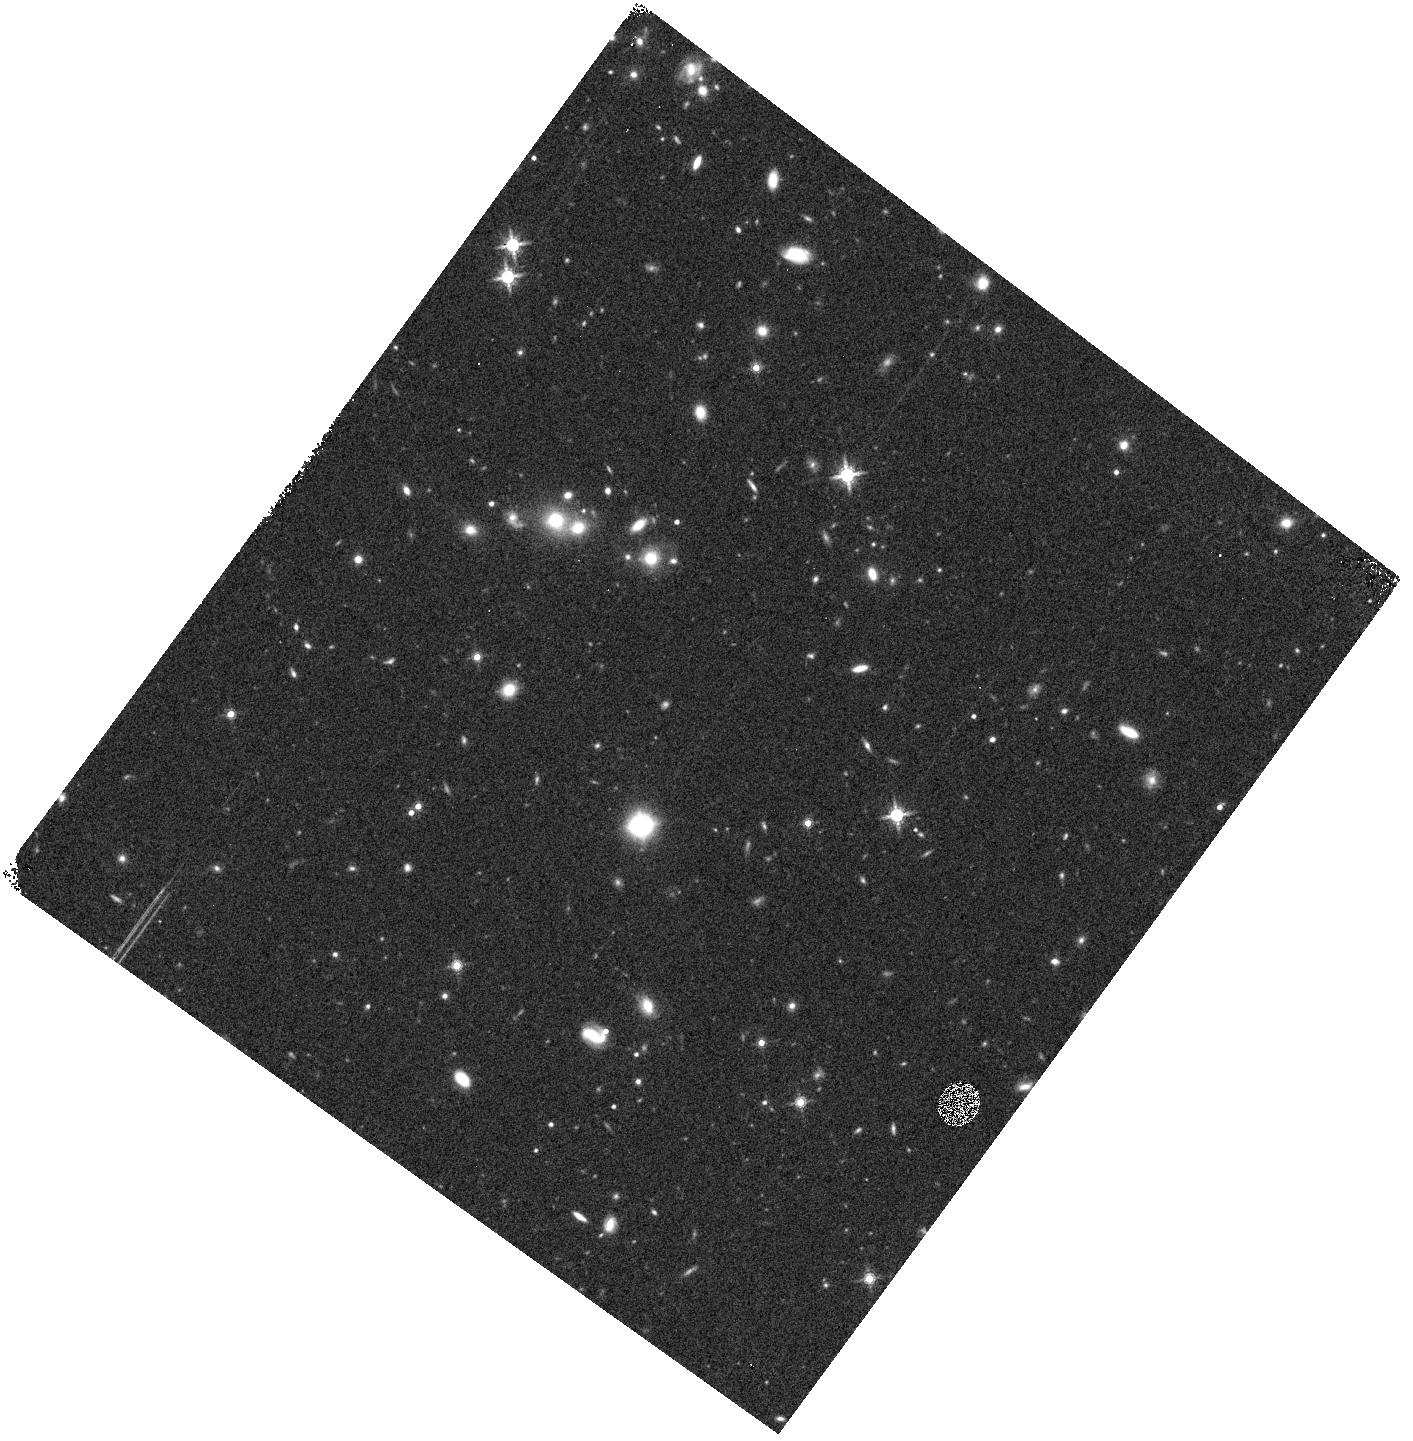
Target: field at RA 59.266°, Dec -48.128°. Instrument: WFC3/IR. Filter: F160W. Exposure: 15 min. Observation ID: hst_15163_i3_wfc3_ir_f160w_idnci3

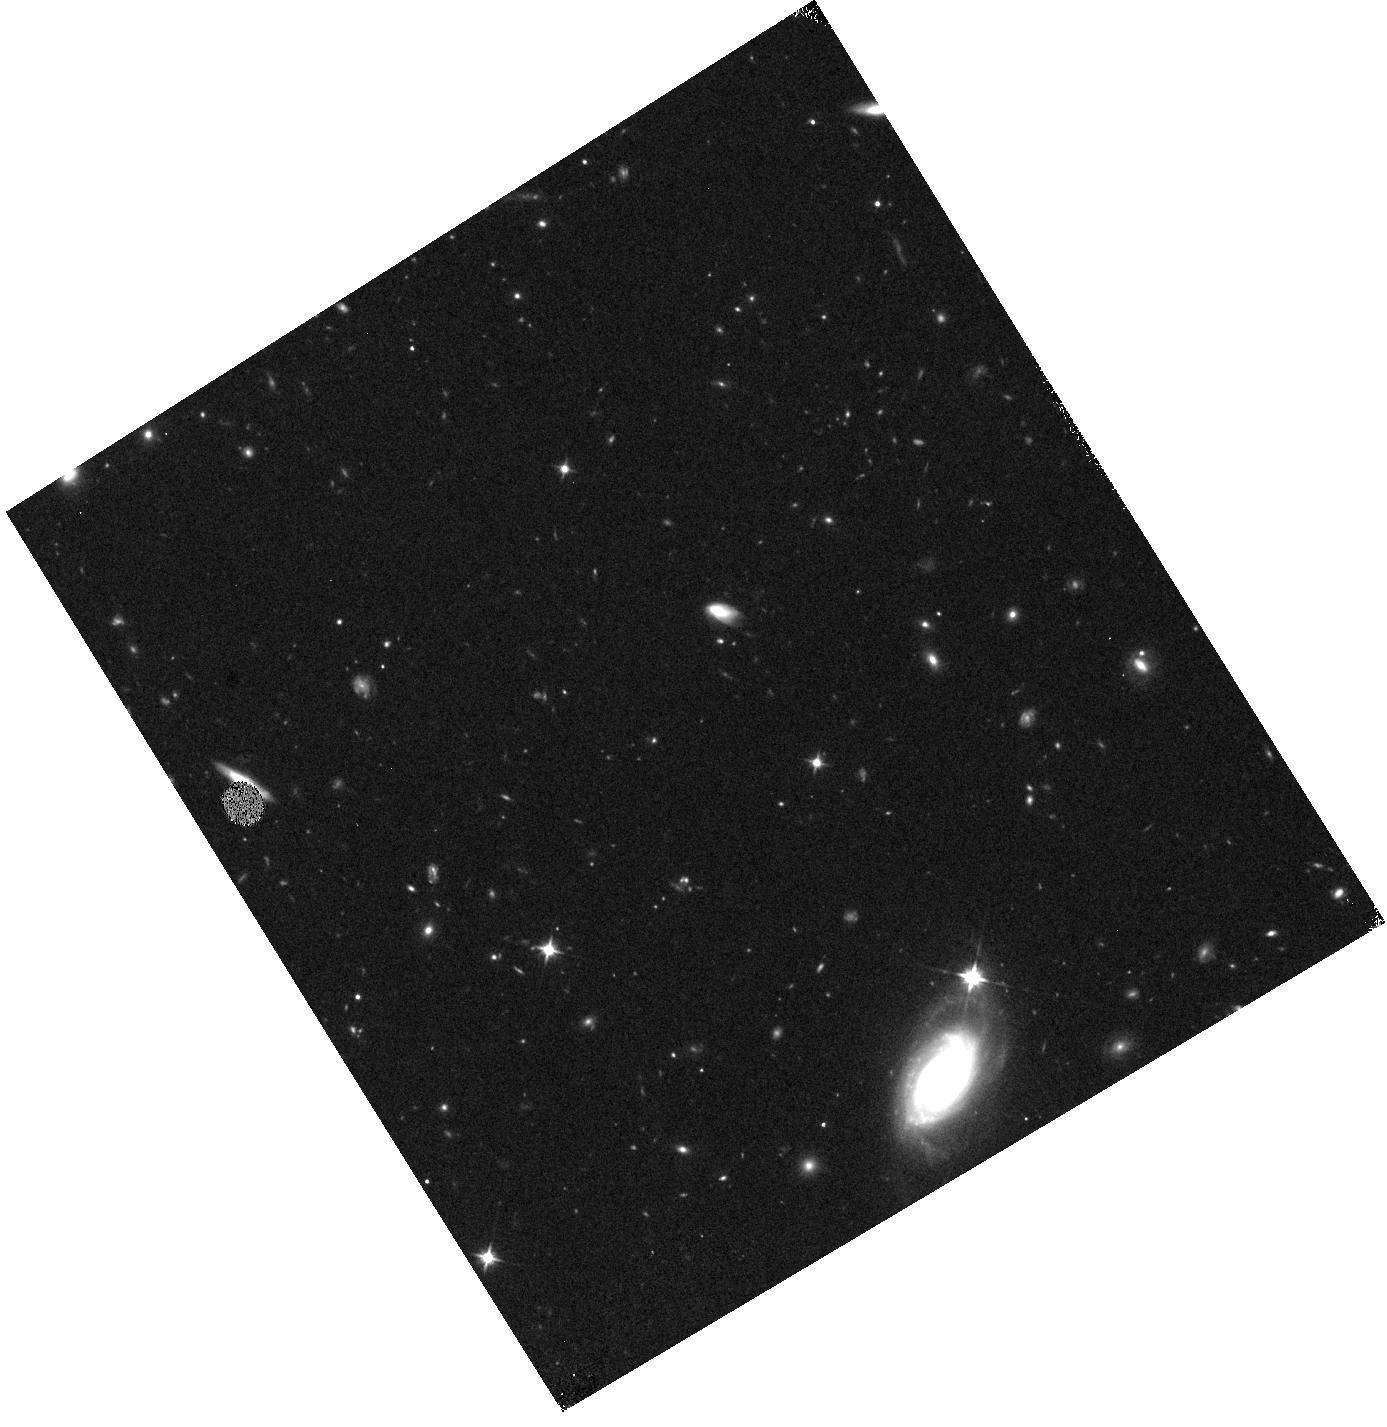
Target: field at RA 28.675°, Dec -7.282°. Instrument: WFC3/IR. Filter: F110W. Exposure: 13 min. Observation ID: hst_15163_f2_wfc3_ir_f110w_idncf2

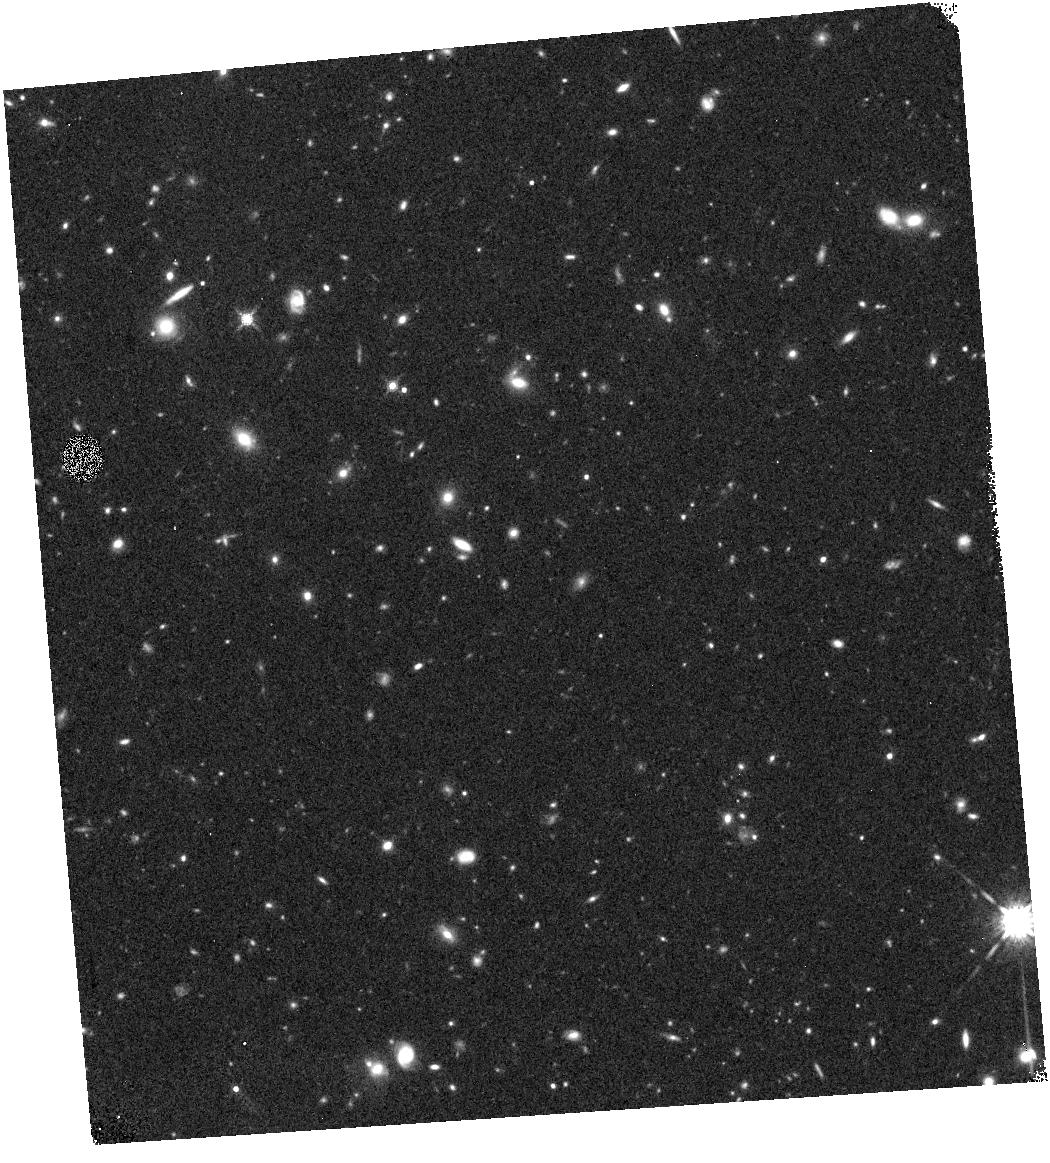
Target: field at RA 19.971°, Dec -20.264°. Instrument: WFC3/IR. Filter: F160W. Exposure: 26 min. Observation ID: hst_15163_e1_wfc3_ir_f160w_idnce1

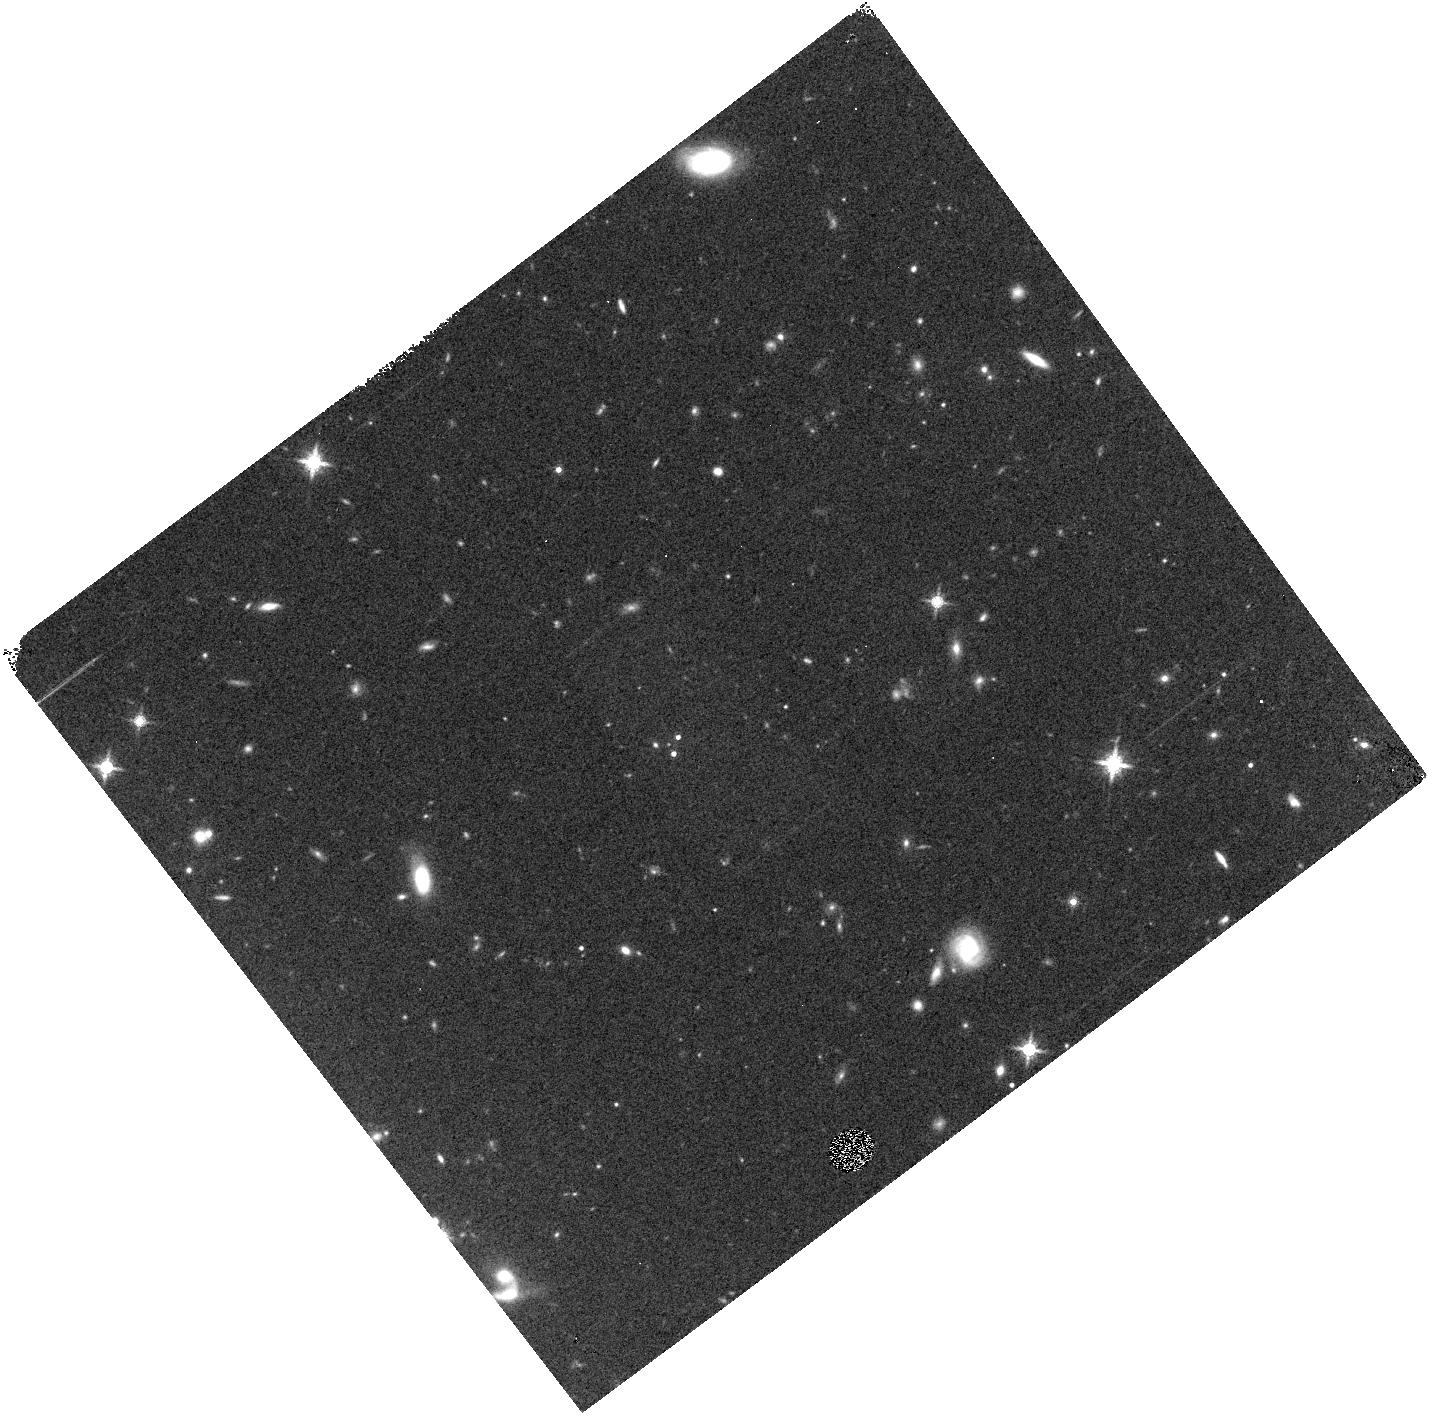
Target: field at RA 65.096°, Dec -56.787°. Instrument: WFC3/IR. Filter: F160W. Exposure: 10 min. Observation ID: hst_15163_j2_wfc3_ir_f160w_idncj2

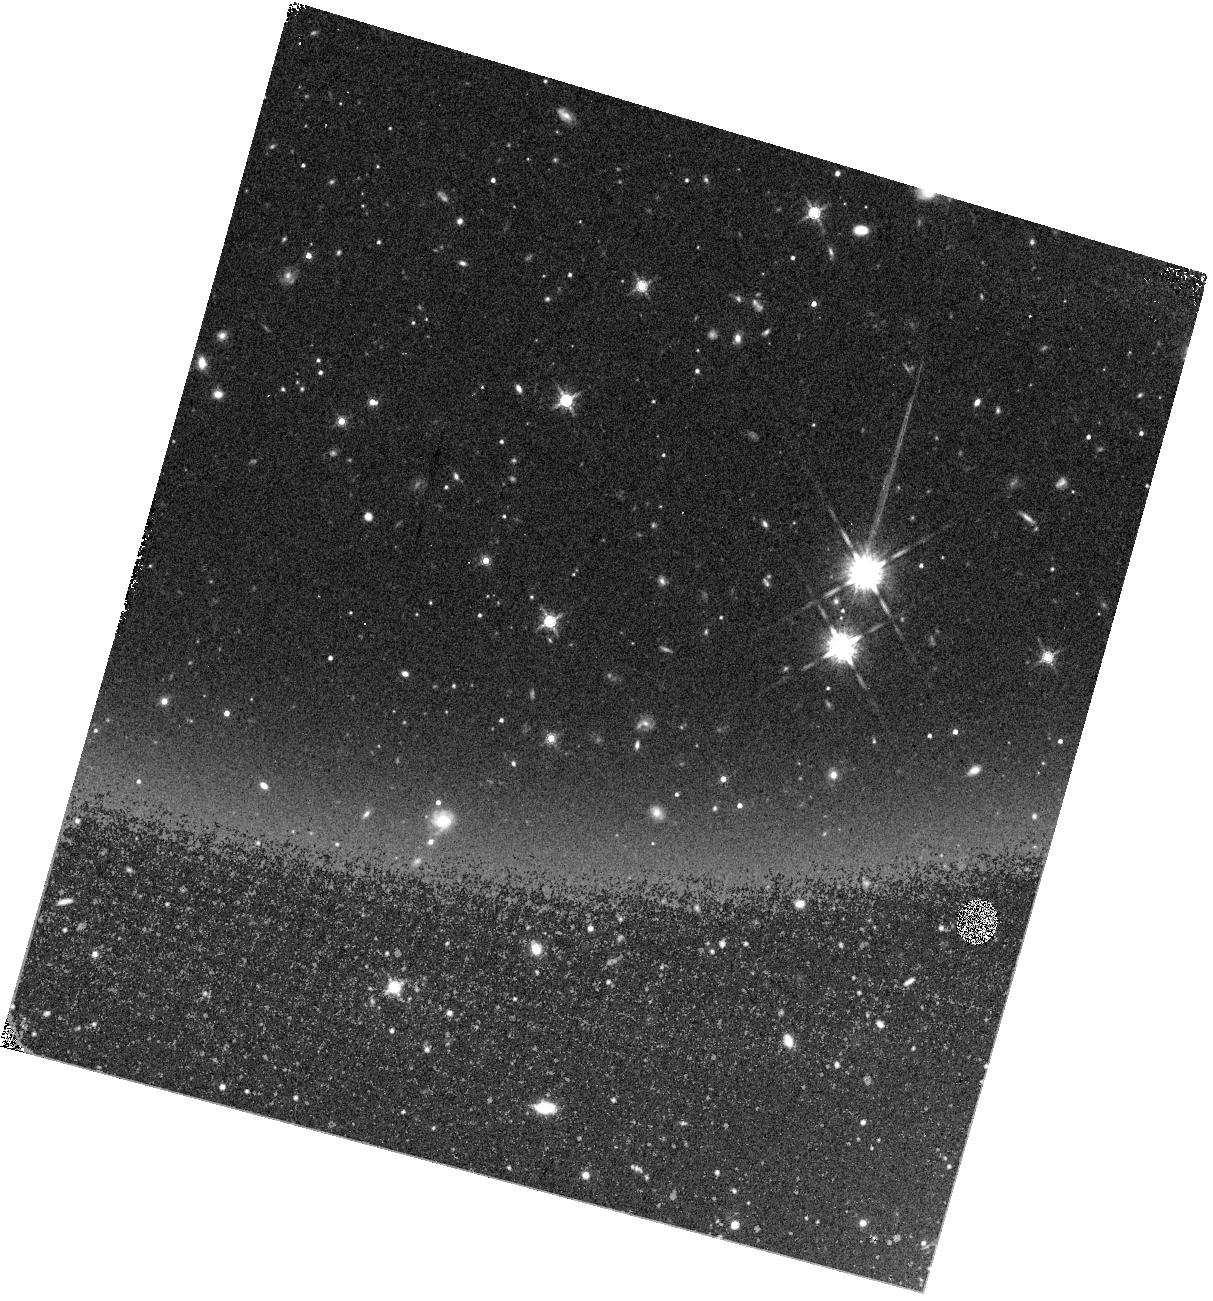
Target: field at RA 73.524°, Dec -61.185°. Instrument: WFC3/IR. Filter: F160W. Exposure: 16 min. Observation ID: hst_15163_k3_wfc3_ir_f160w_idnck3

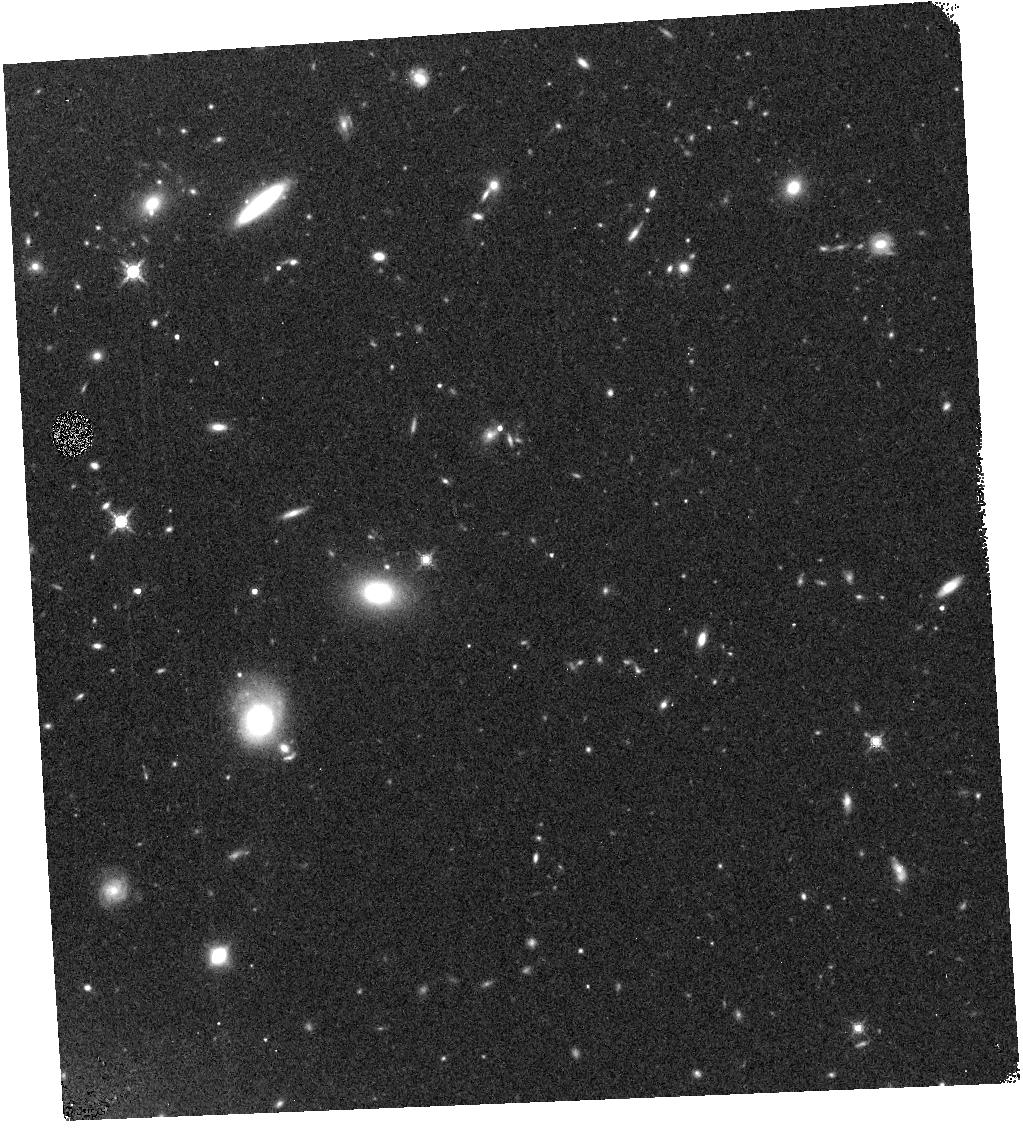
Target: field at RA 347.141°, Dec -53.071°. Instrument: WFC3/IR. Filter: F160W. Exposure: 10 min. Observation ID: hst_15163_n5_wfc3_ir_f160w_idncn5

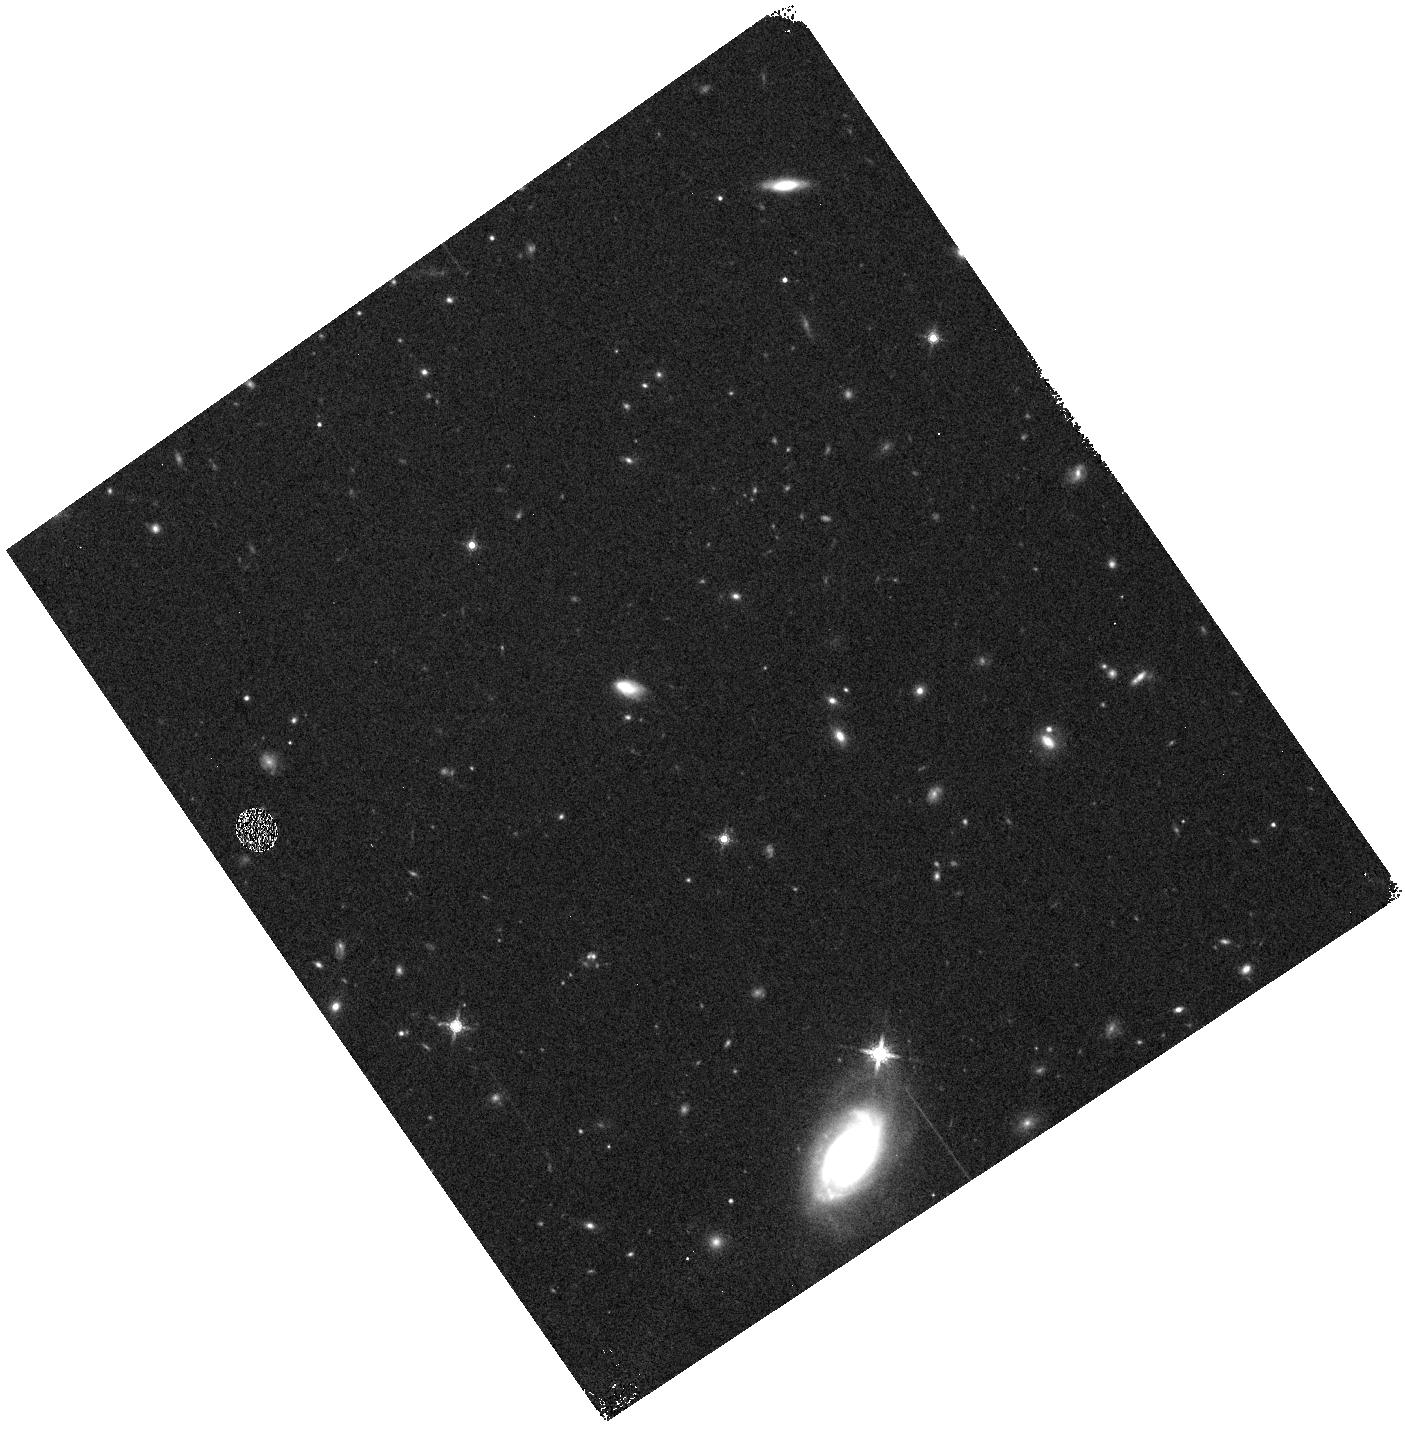
Target: field at RA 28.672°, Dec -7.279°. Instrument: WFC3/IR. Filter: F160W. Exposure: 9 min. Observation ID: hst_15163_f3_wfc3_ir_f160w_idncf3

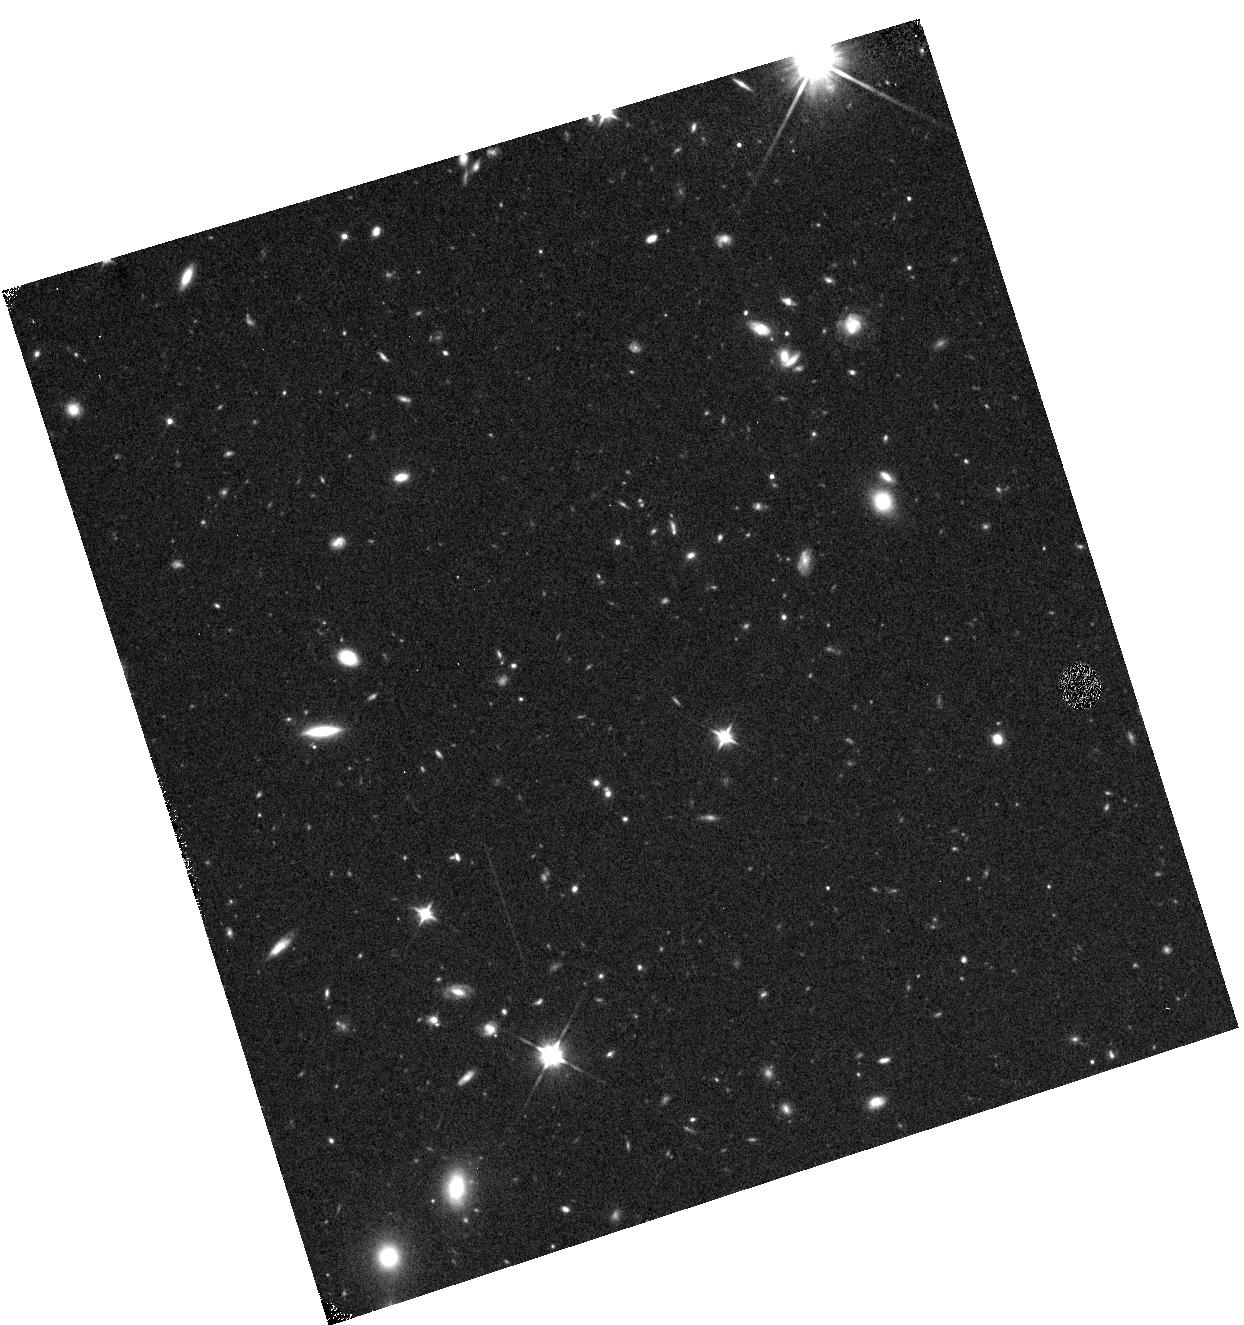
Target: field at RA 17.681°, Dec -16.722°. Instrument: WFC3/IR. Filter: F110W. Exposure: 15 min. Observation ID: hst_15163_b2_wfc3_ir_f110w_idncb2

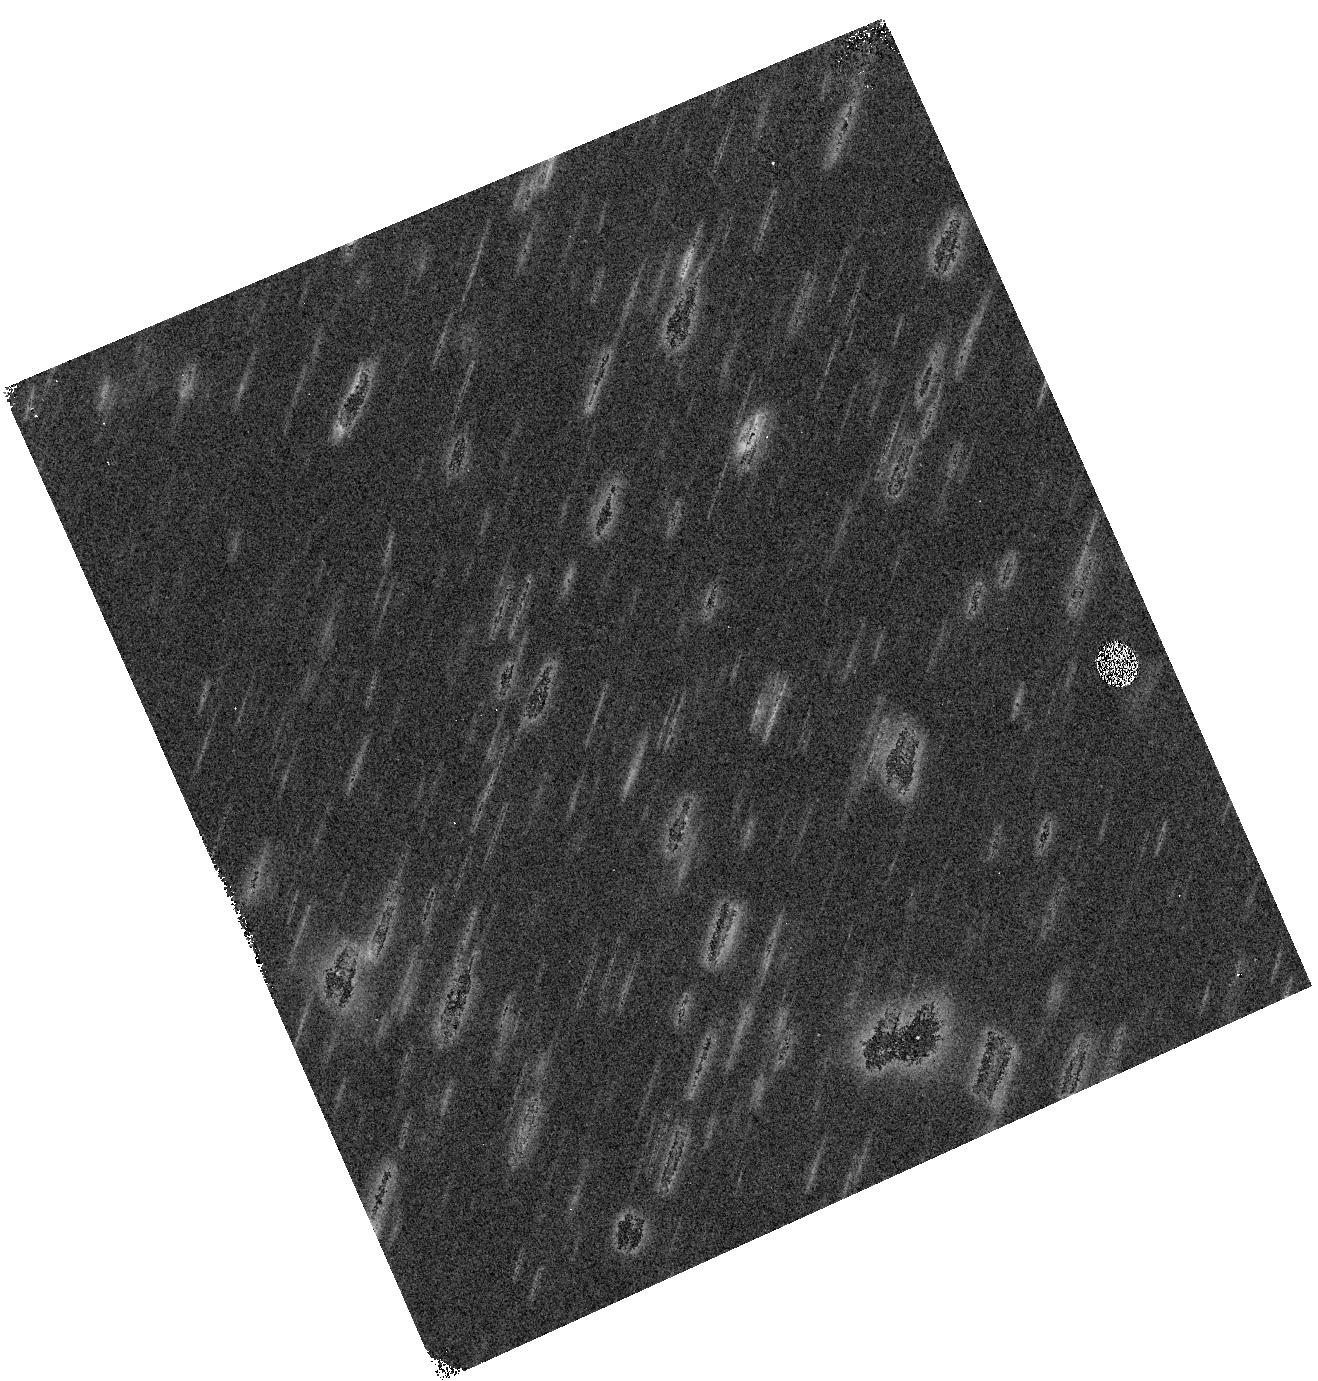
Target: field at RA 347.226°, Dec -52.898°. Instrument: WFC3/IR. Filter: F160W. Exposure: 18 min. Observation ID: hst_15163_n1_wfc3_ir_f160w_idncn1

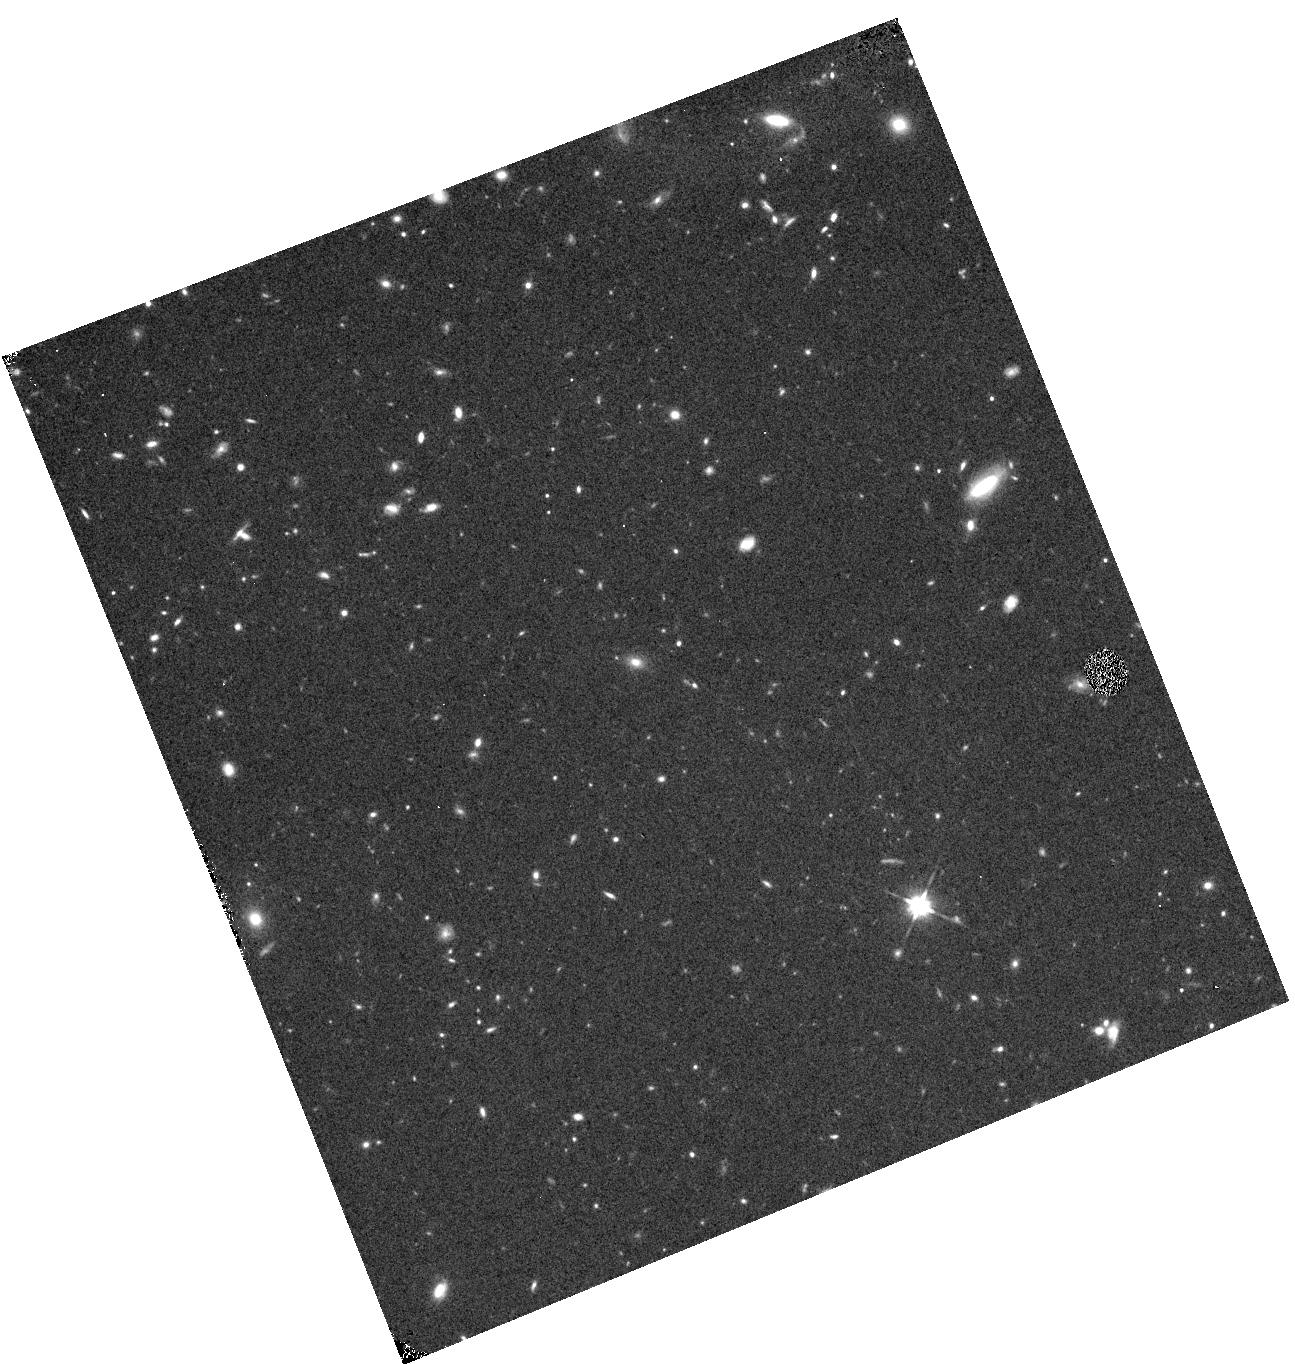
Target: field at RA 17.951°, Dec -3.186°. Instrument: WFC3/IR. Filter: F110W. Exposure: 17 min. Observation ID: hst_15163_c1_wfc3_ir_f110w_idncc1

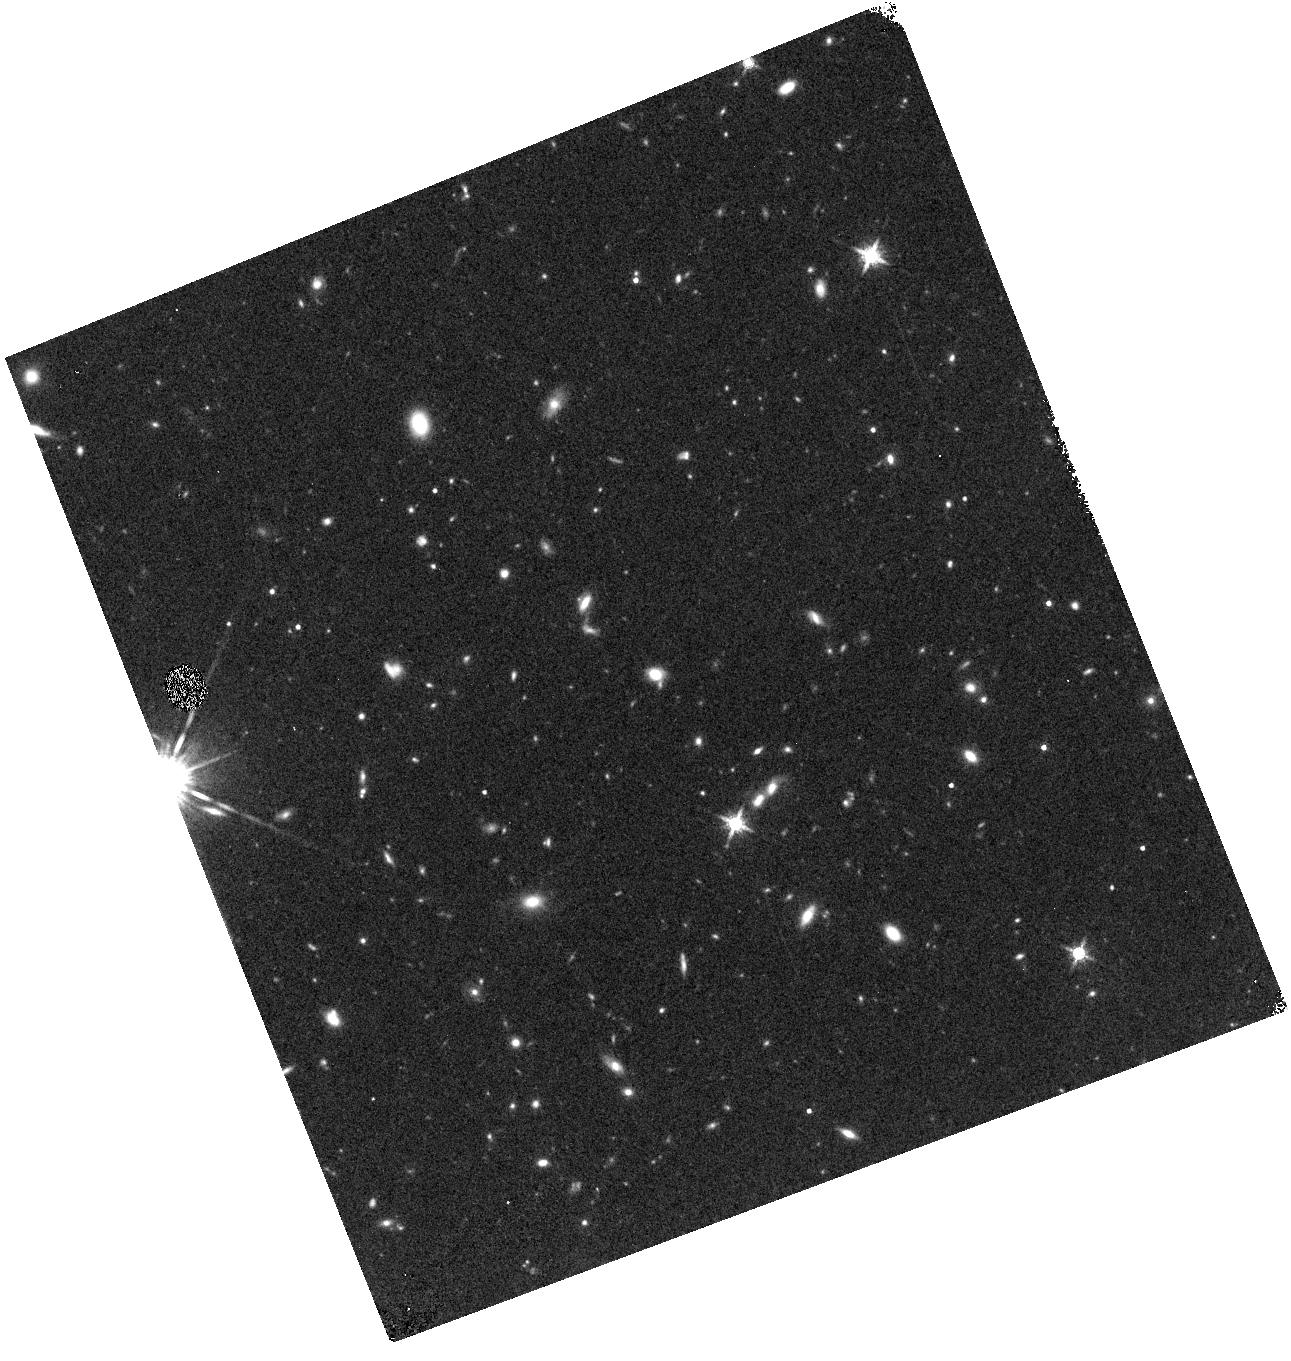
Target: field at RA 59.285°, Dec -48.288°. Instrument: WFC3/IR. Filter: F160W. Exposure: 15 min. Observation ID: hst_15163_i7_wfc3_ir_f160w_idnci7

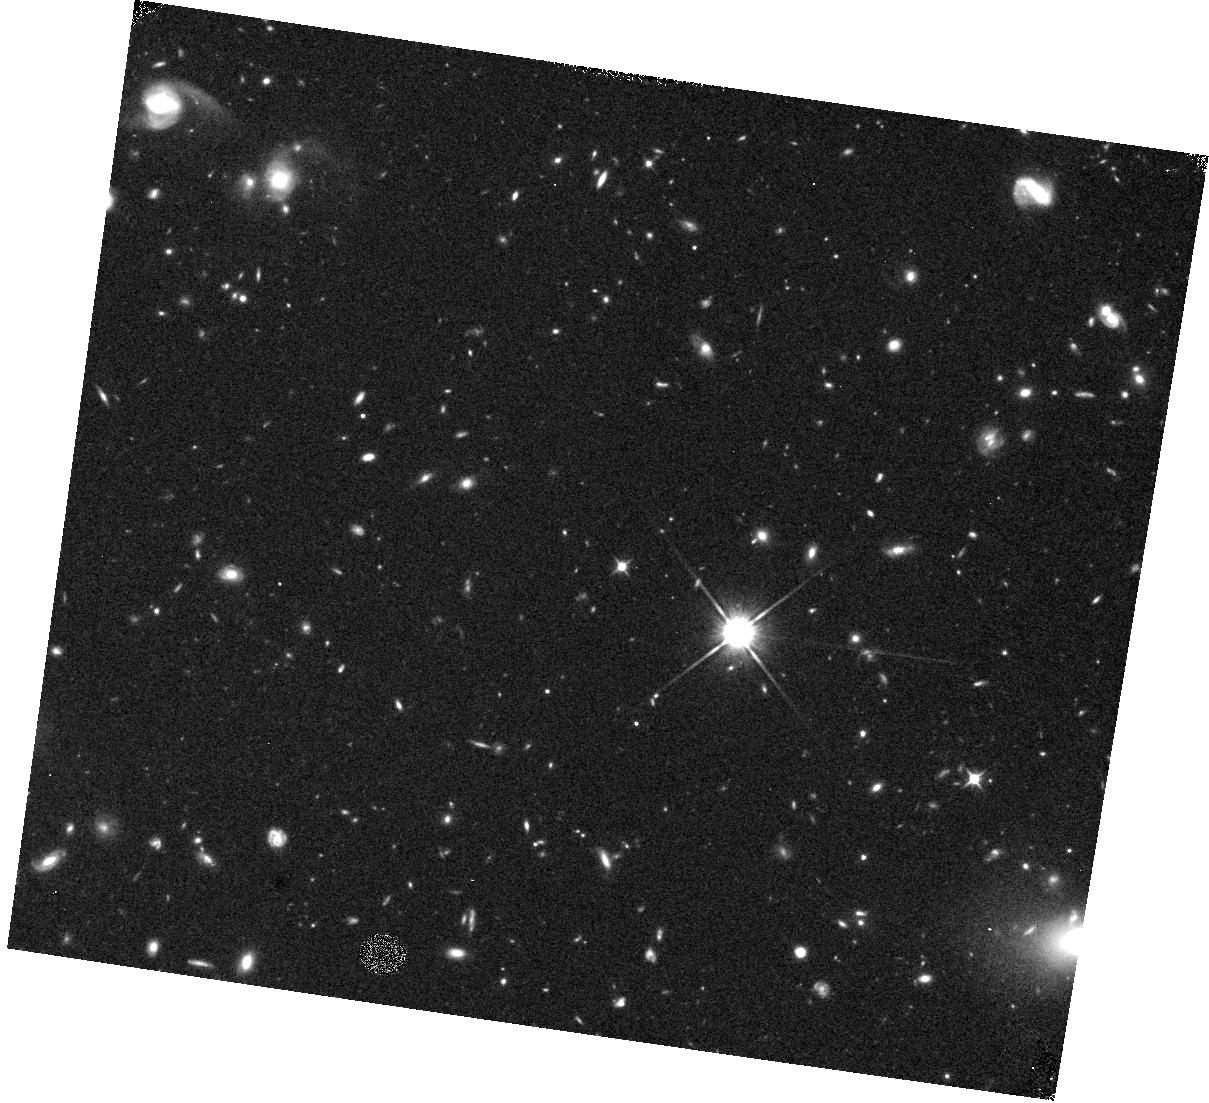
Target: field at RA 53.159°, Dec -41.042°. Instrument: WFC3/IR. Filter: F110W. Exposure: 17 min. Observation ID: hst_15163_h3_wfc3_ir_f110w_idnch3

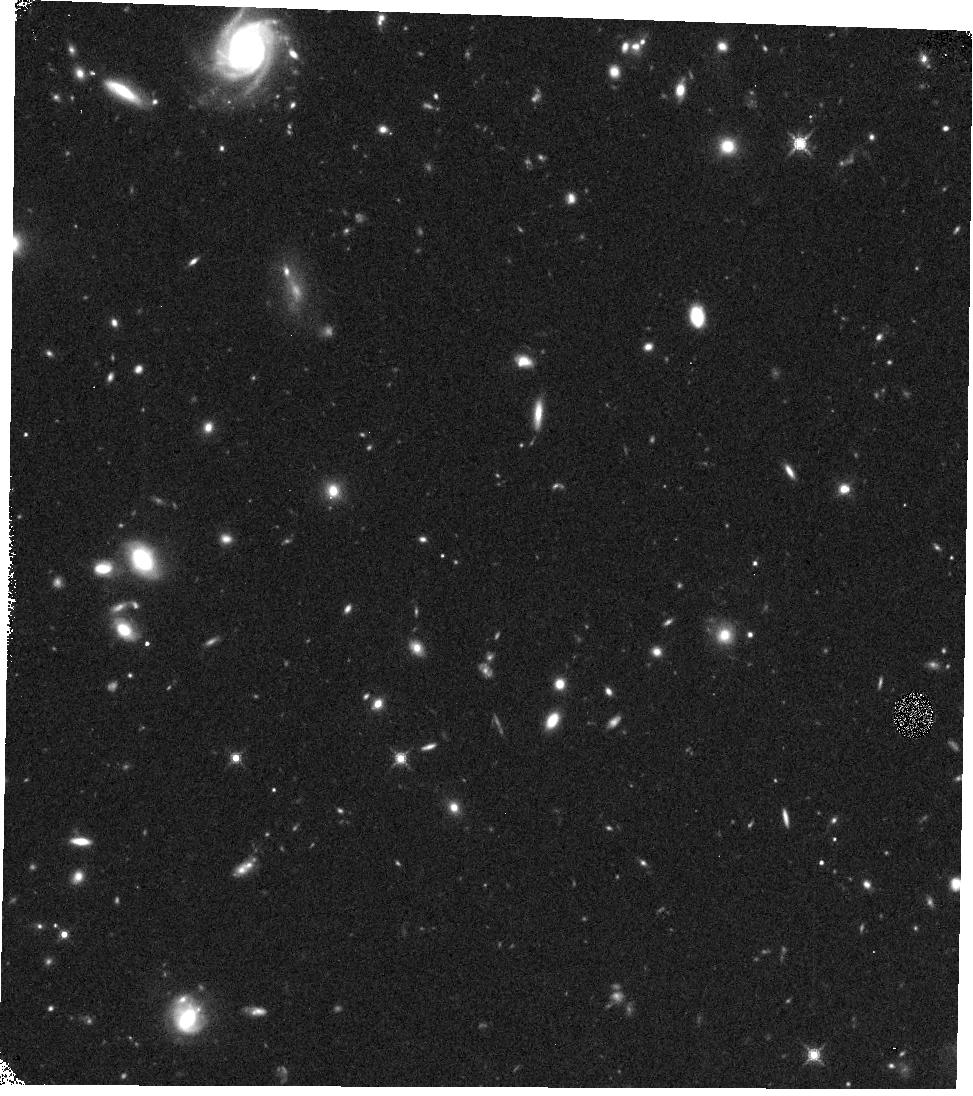
Target: field at RA 18.596°, Dec -41.405°. Instrument: WFC3/IR. Filter: F160W. Exposure: 14 min. Observation ID: hst_15163_d4_wfc3_ir_f160w_idncd4

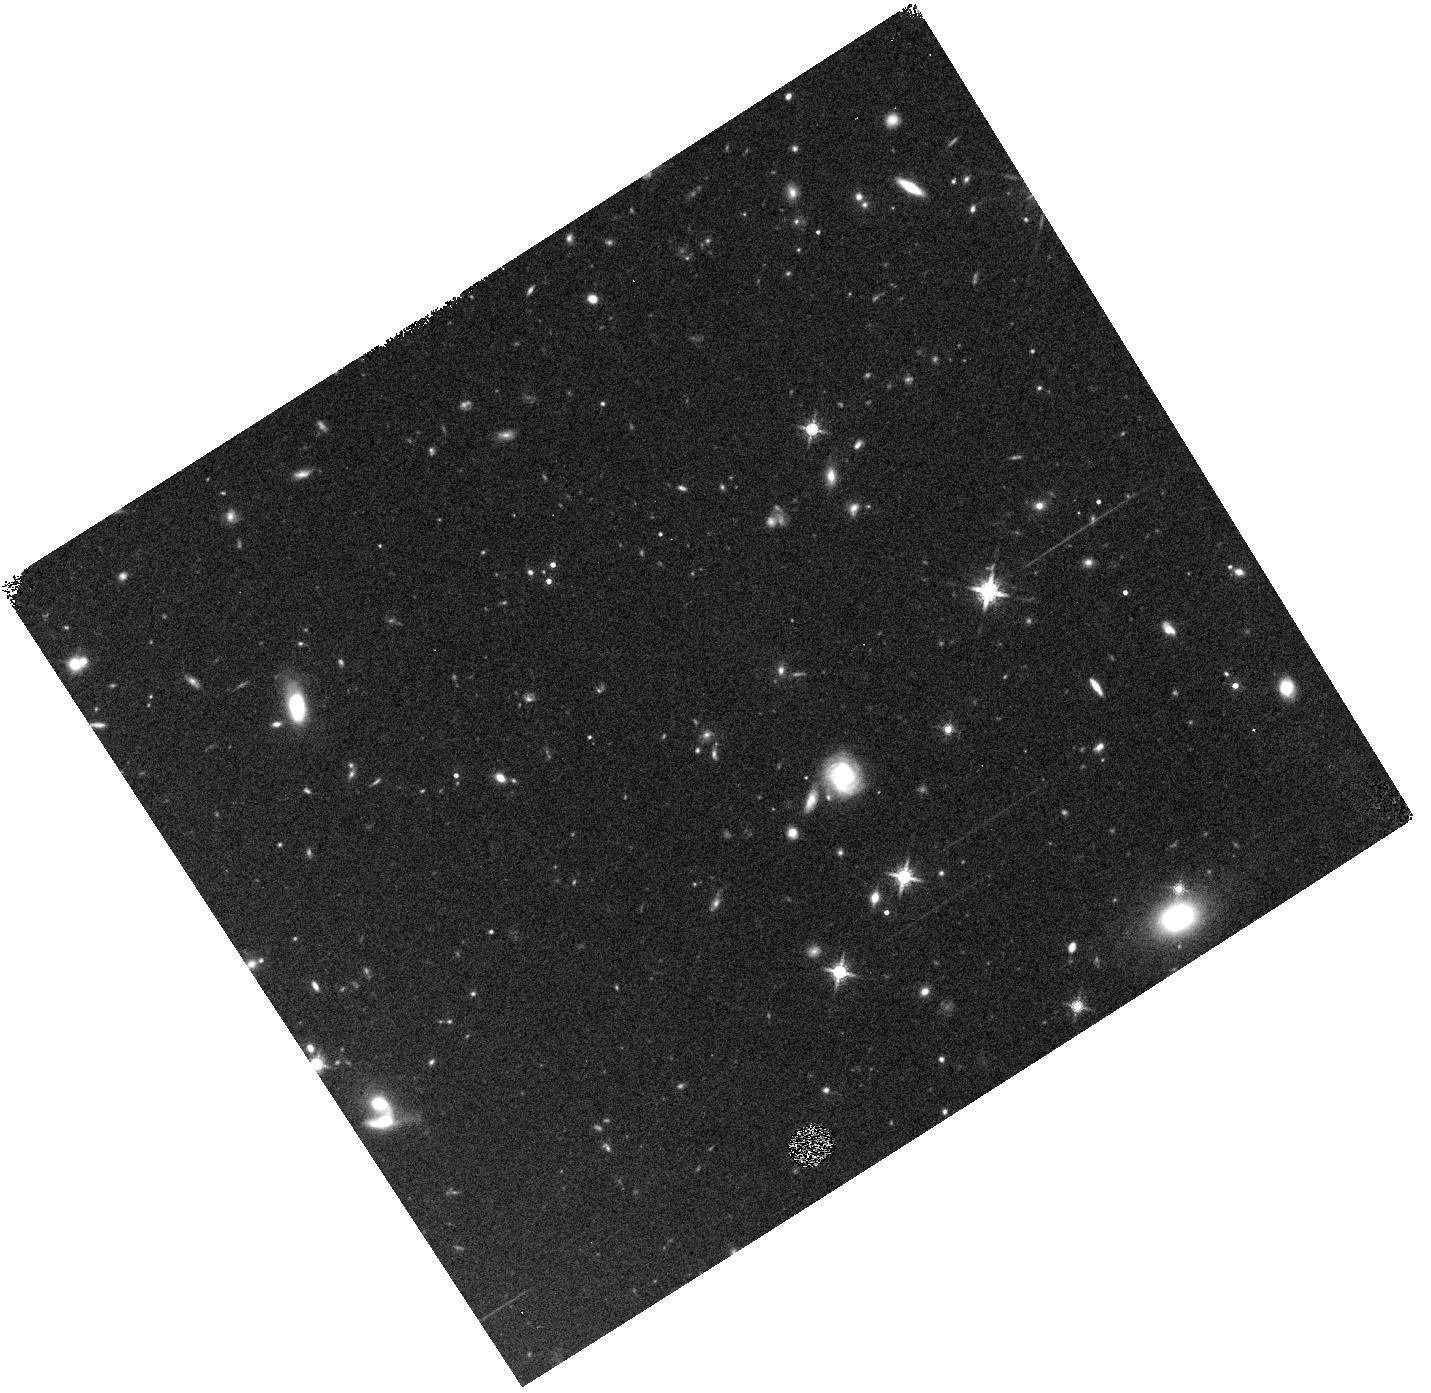
Target: field at RA 65.088°, Dec -56.793°. Instrument: WFC3/IR. Filter: F160W. Exposure: 15 min. Observation ID: hst_15163_j4_wfc3_ir_f160w_idncj4

COS Ultraviolet Baryon Survey (CUBS) (PI: Chen, Hsiao-Wen)

The cosmic star-formation-rate density declines rapidly from z~1.5 to the present day. Observing the co-evolution of galaxies and their surrounding gas during this epoch provides key insights into how galaxy growth is regulated by accretion and outflows. We propose the COS Ultraviolet Baryon Survey (CUBS) project to map gas flows in and out of the circumgalactic medium at intermediate redshifts using absorption line spectroscopy of 15 QSOs at zqso=0.8-1.3. CUBS will bridge the gap between existing efforts at z<0.4 and at z~2, solidify a foundation for z>4 studies in the JWST era, and greatly enhance HST's UV spectroscopic legacy with a three-fold increase in high-quality UV absorption spectra at zqso>0.8. Over the range of z=0.4-0.8, absorption measurements of both low- and high-ions (i.e. C, O, Si, Ne), together with accurate measurements of HI column density from multiple Lyman series transitions, enable robust measurements of the ionization state and metallicity of the gas. All of the proposed QSOs are in the Dark Energy Survey, providing deep, multi-color images of the galactic environments of the absorption systems. We will obtain follow-up spectroscopy of the QSOs and complete spectroscopic redshift surveys of the galaxies in the foreground volume. CUBS will 1) provide a census of the chemical enrichment of the CGM/IGM over cosmic time, 2) assess its relationship to galaxies at various stages of evolution, and 3) inform and refine galactic feedback prescriptions in cosmological simulations. This project exploits a synergy between UV spectroscopy, parallel slitless grism spectroscopy, and ground-based wide-field survey data to advance our understanding of the cosmic evolution of baryonic structures.